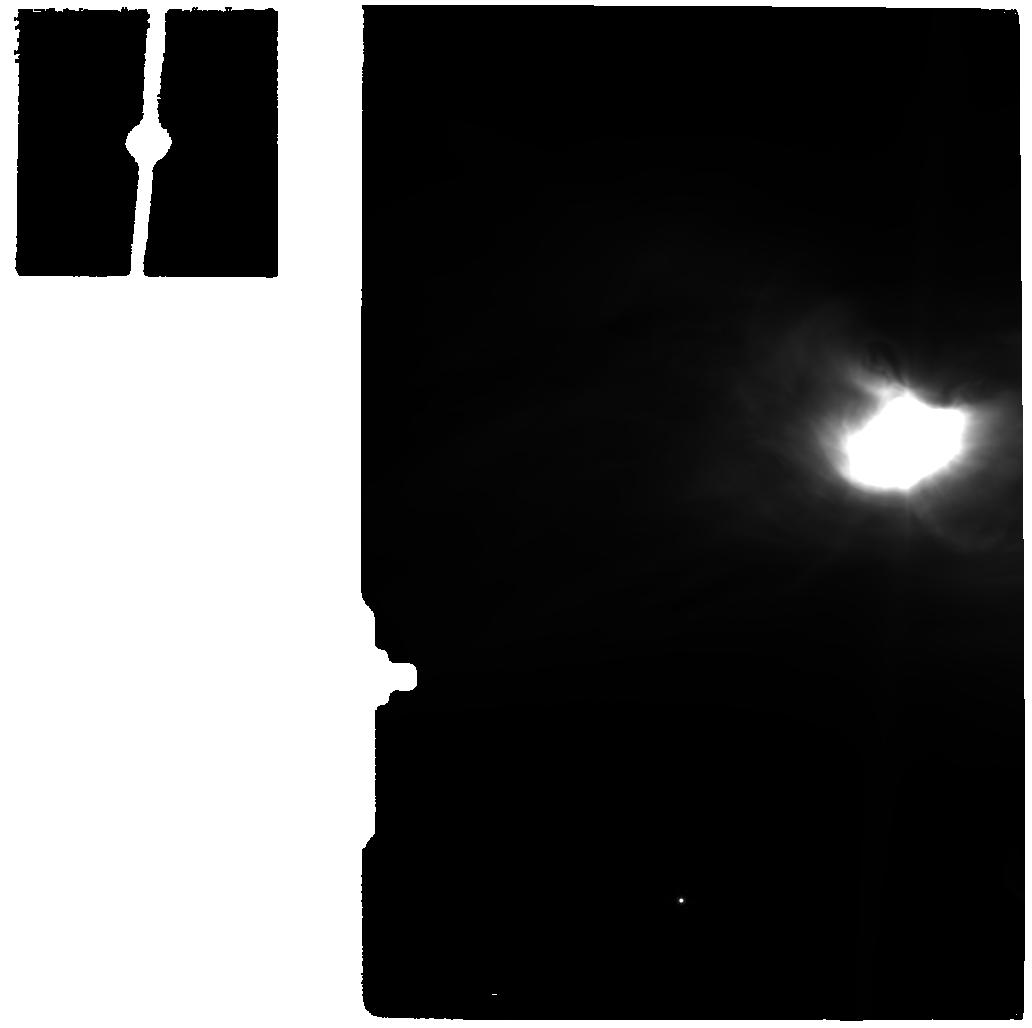
Target: OPHE-MM3_MIR
Instrument: MIRI
Filter: F770W
Exposure: 13 min
Observation ID: jw05299-o012_t012_miri_f770w

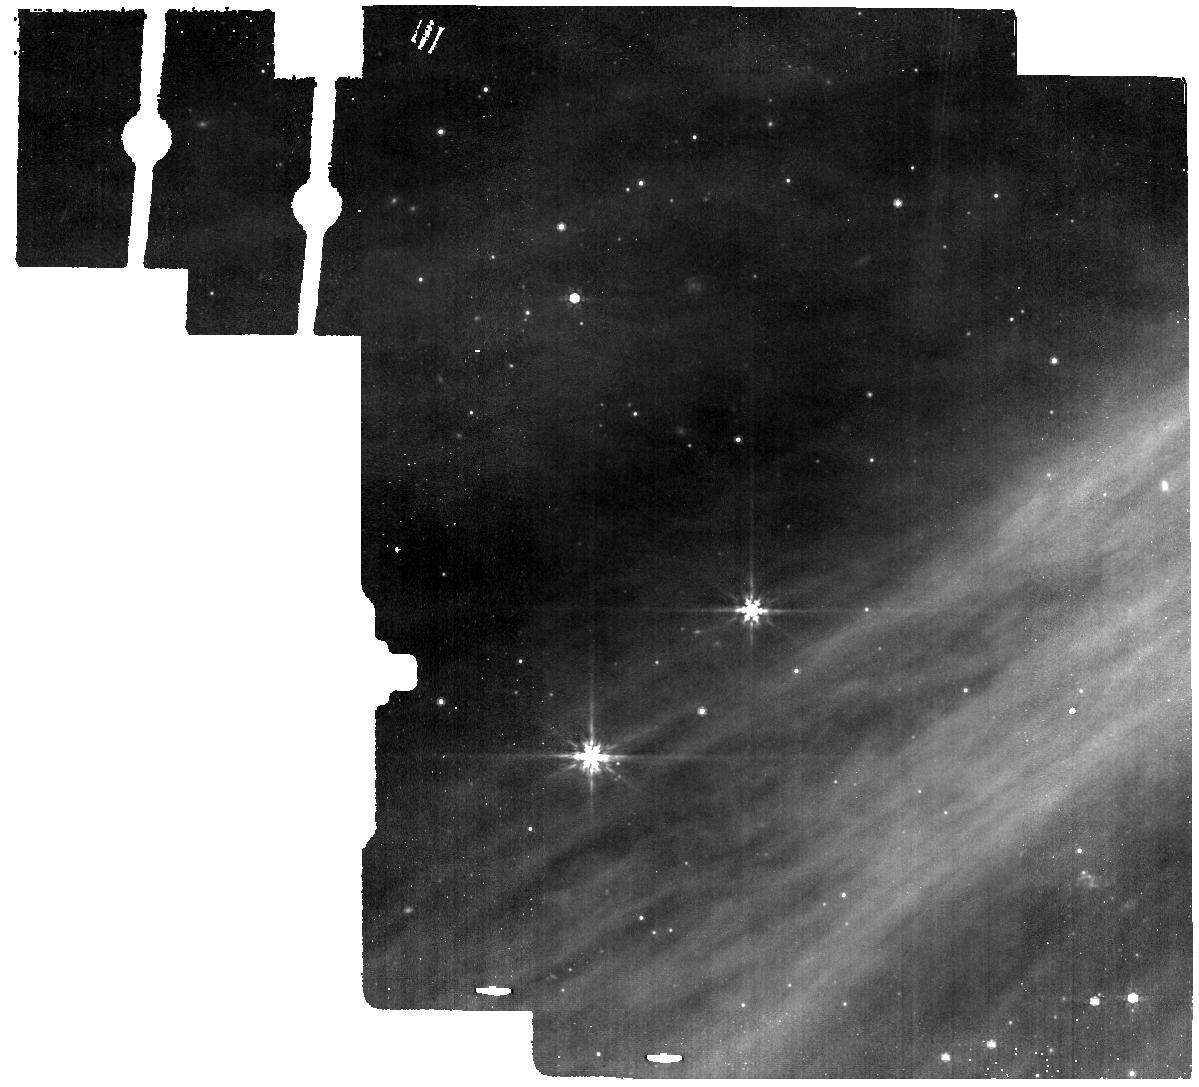
Target: OPH-163131_BG
Instrument: MIRI
Filter: F770W
Exposure: 6 min
Observation ID: jw05299-o014_t014_miri_f770w

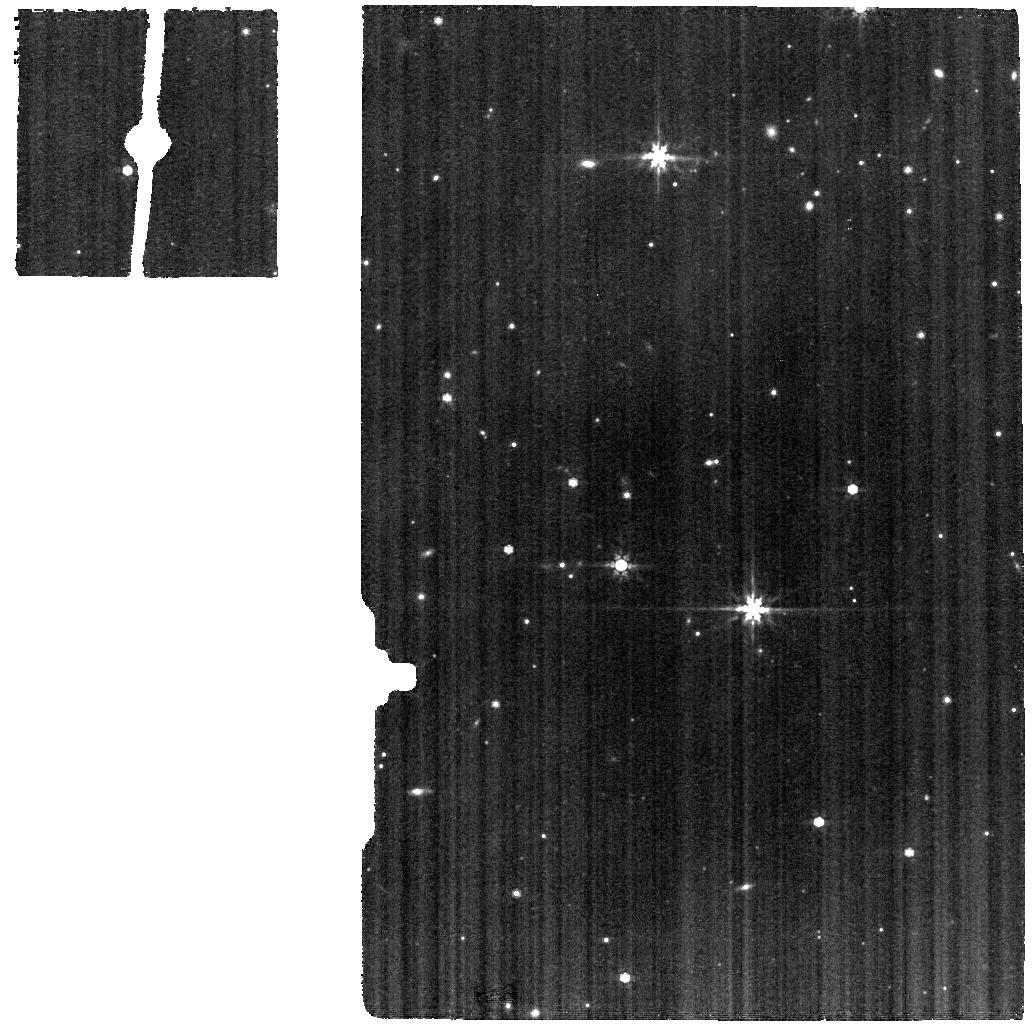
Target: ESO-HA-574_MIR
Instrument: MIRI
Filter: F770W
Exposure: 13 min
Observation ID: jw05299-o010_t010_miri_f770w

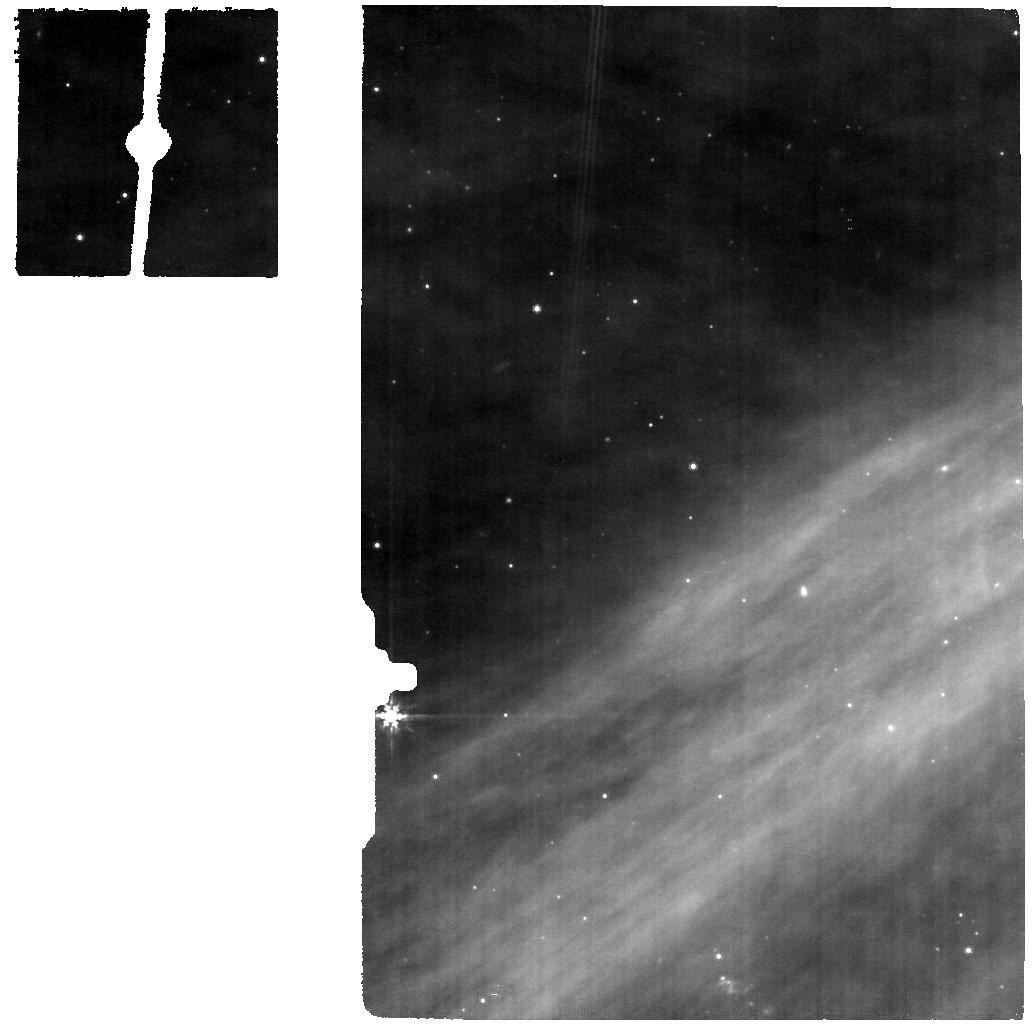
Target: OPH-163131_MIR
Instrument: MIRI
Filter: F770W
Exposure: 13 min
Observation ID: jw05299-o008_t008_miri_f770w

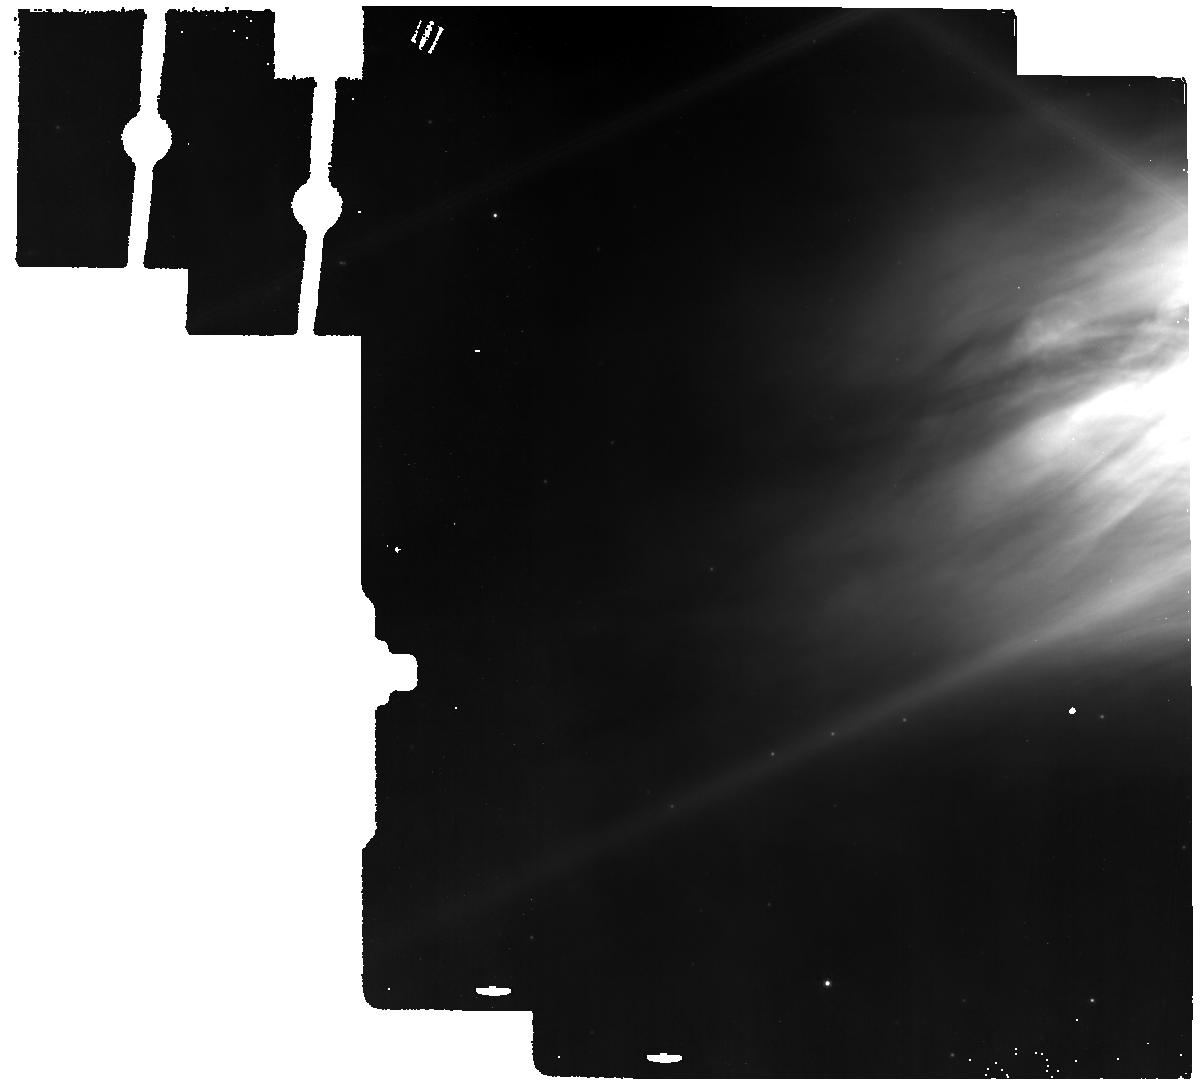
Target: OPHE-MM3_BG
Instrument: MIRI
Filter: F770W
Exposure: 6 min
Observation ID: jw05299-o018_t018_miri_f770w

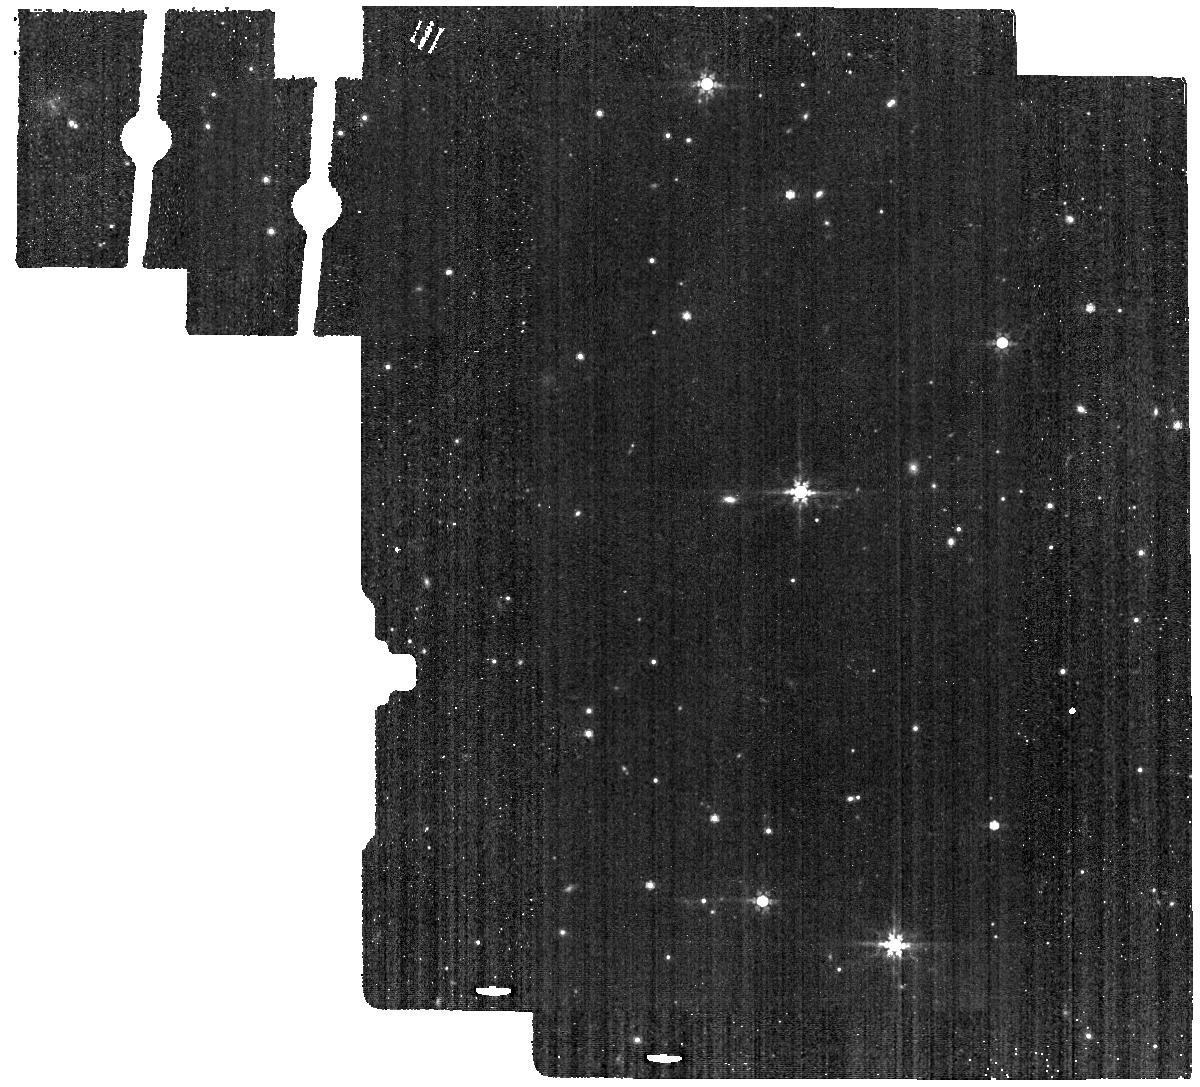
Target: ESO-HA-574_BG
Instrument: MIRI
Filter: F770W
Exposure: 6 min
Observation ID: jw05299-o016_t016_miri_f770w

The JWST View of Icy Volatiles In Disks (PI: Bergner, Jennifer)

Planets form within disks of dust, gas, and ice around young stars. While our view of protoplanetary disk dust and gas has improved tremendously in recent years, we still have only a rudimentary understanding of the ice reservoirs in disks. The diversity of exoplanets and exocomets that may form around other stars depends crucially on whether disk ice compositions are similar or different in different systems. This can only be answered definitively with a deep near/mid-IR survey of edge-on protoplanetary disks, which is the aim of this proposal. We will assess the diversity in ice compositions across different planet-forming systems by observing an unprecedented sample of 6 edge-on disks around low-mass stars. Spectral coverage from 1.7-28um with NIRSpec IFU and MIRI MRS will provide comprehensive ice inventories and simultaneous access to inner-disk gas compositions. We will obtain the deepest 3-5 micron spectra of edge-on disks to date, enabling detailed modeling of the ice band profiles. This is critical to accurately retrieving the disk ice abundances and compositions. Ultimately, this program will provide much-needed constraints on disk volatile budgets, ice-phase C/O ratios, and the compositions of icy planet-forming solids, with broad relevance to the planet formation, exoplanet, and solar system communities.